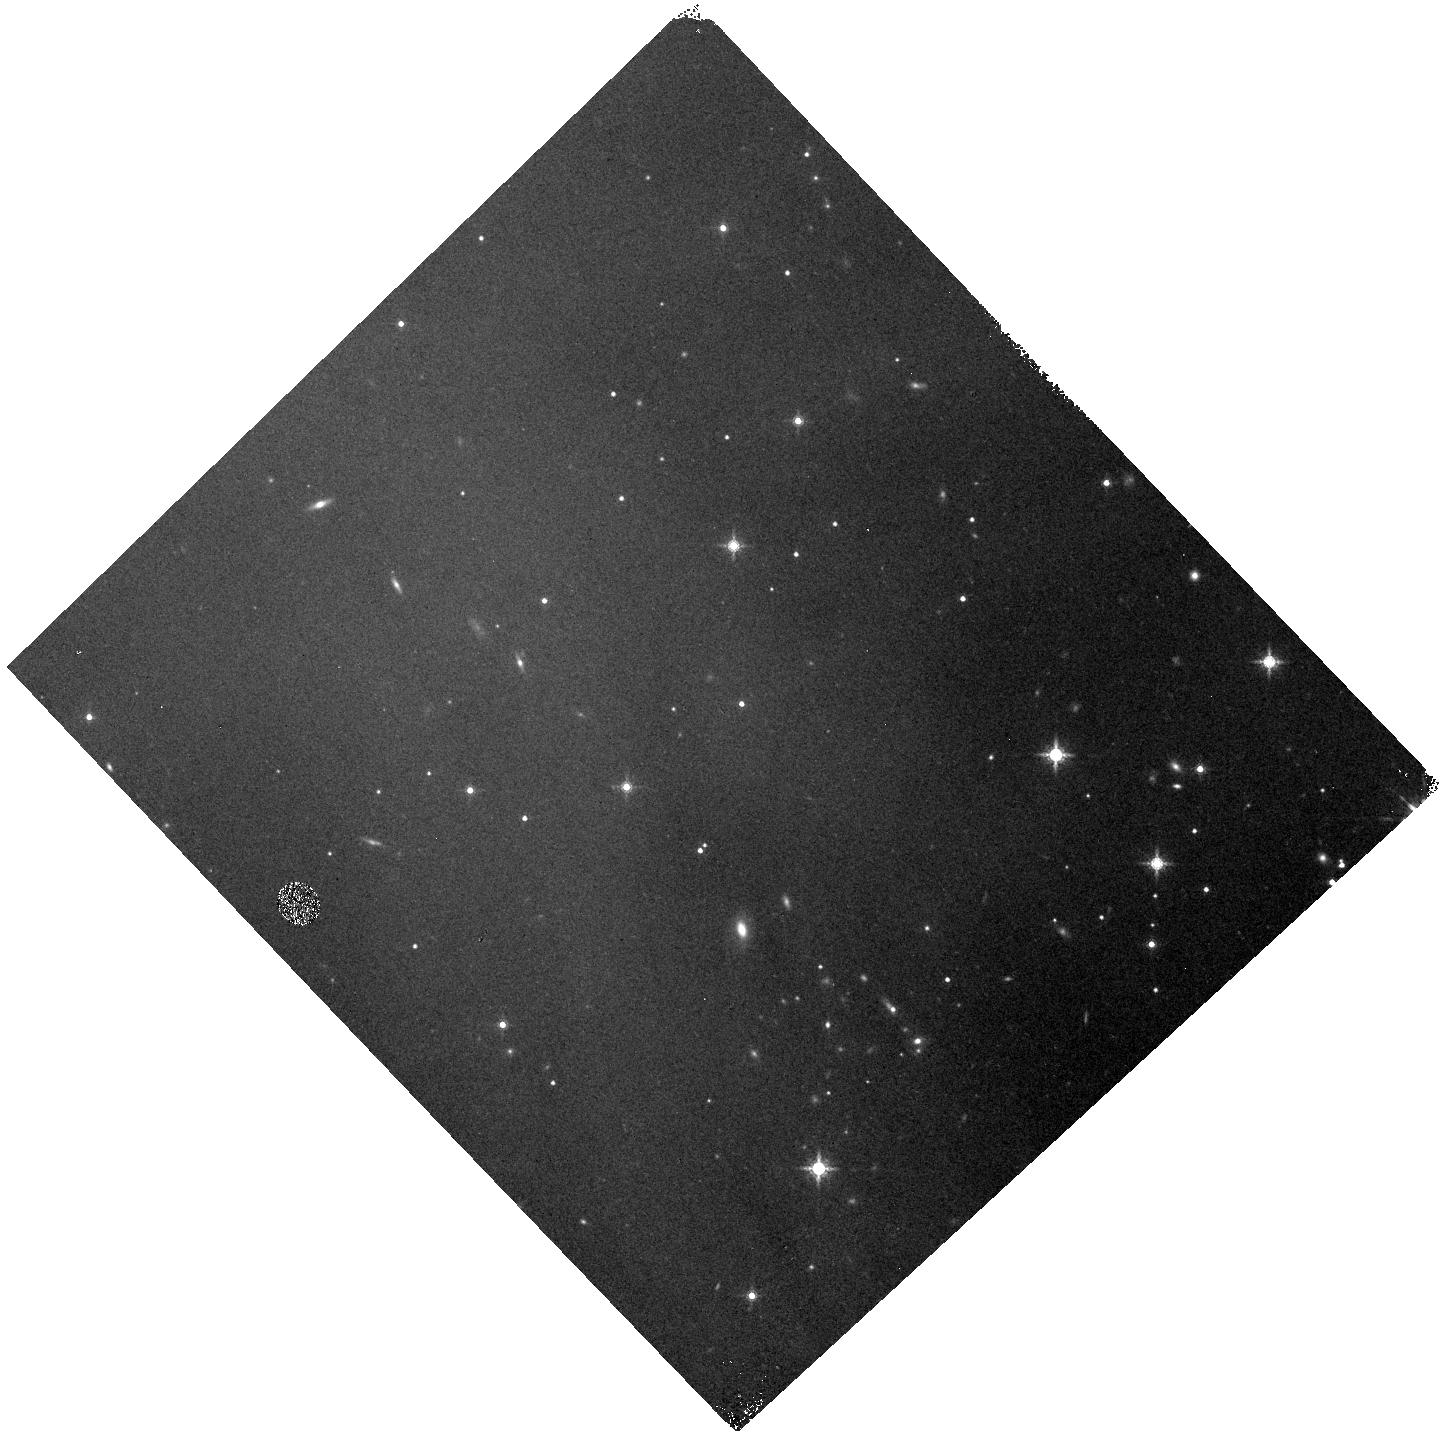
Target: field at RA 66.687°, Dec 25.640°. Instrument: WFC3/IR. Filter: F160W. Exposure: 8 min. Observation ID: hst_11533_02_wfc3_ir_f160w_ib3q02

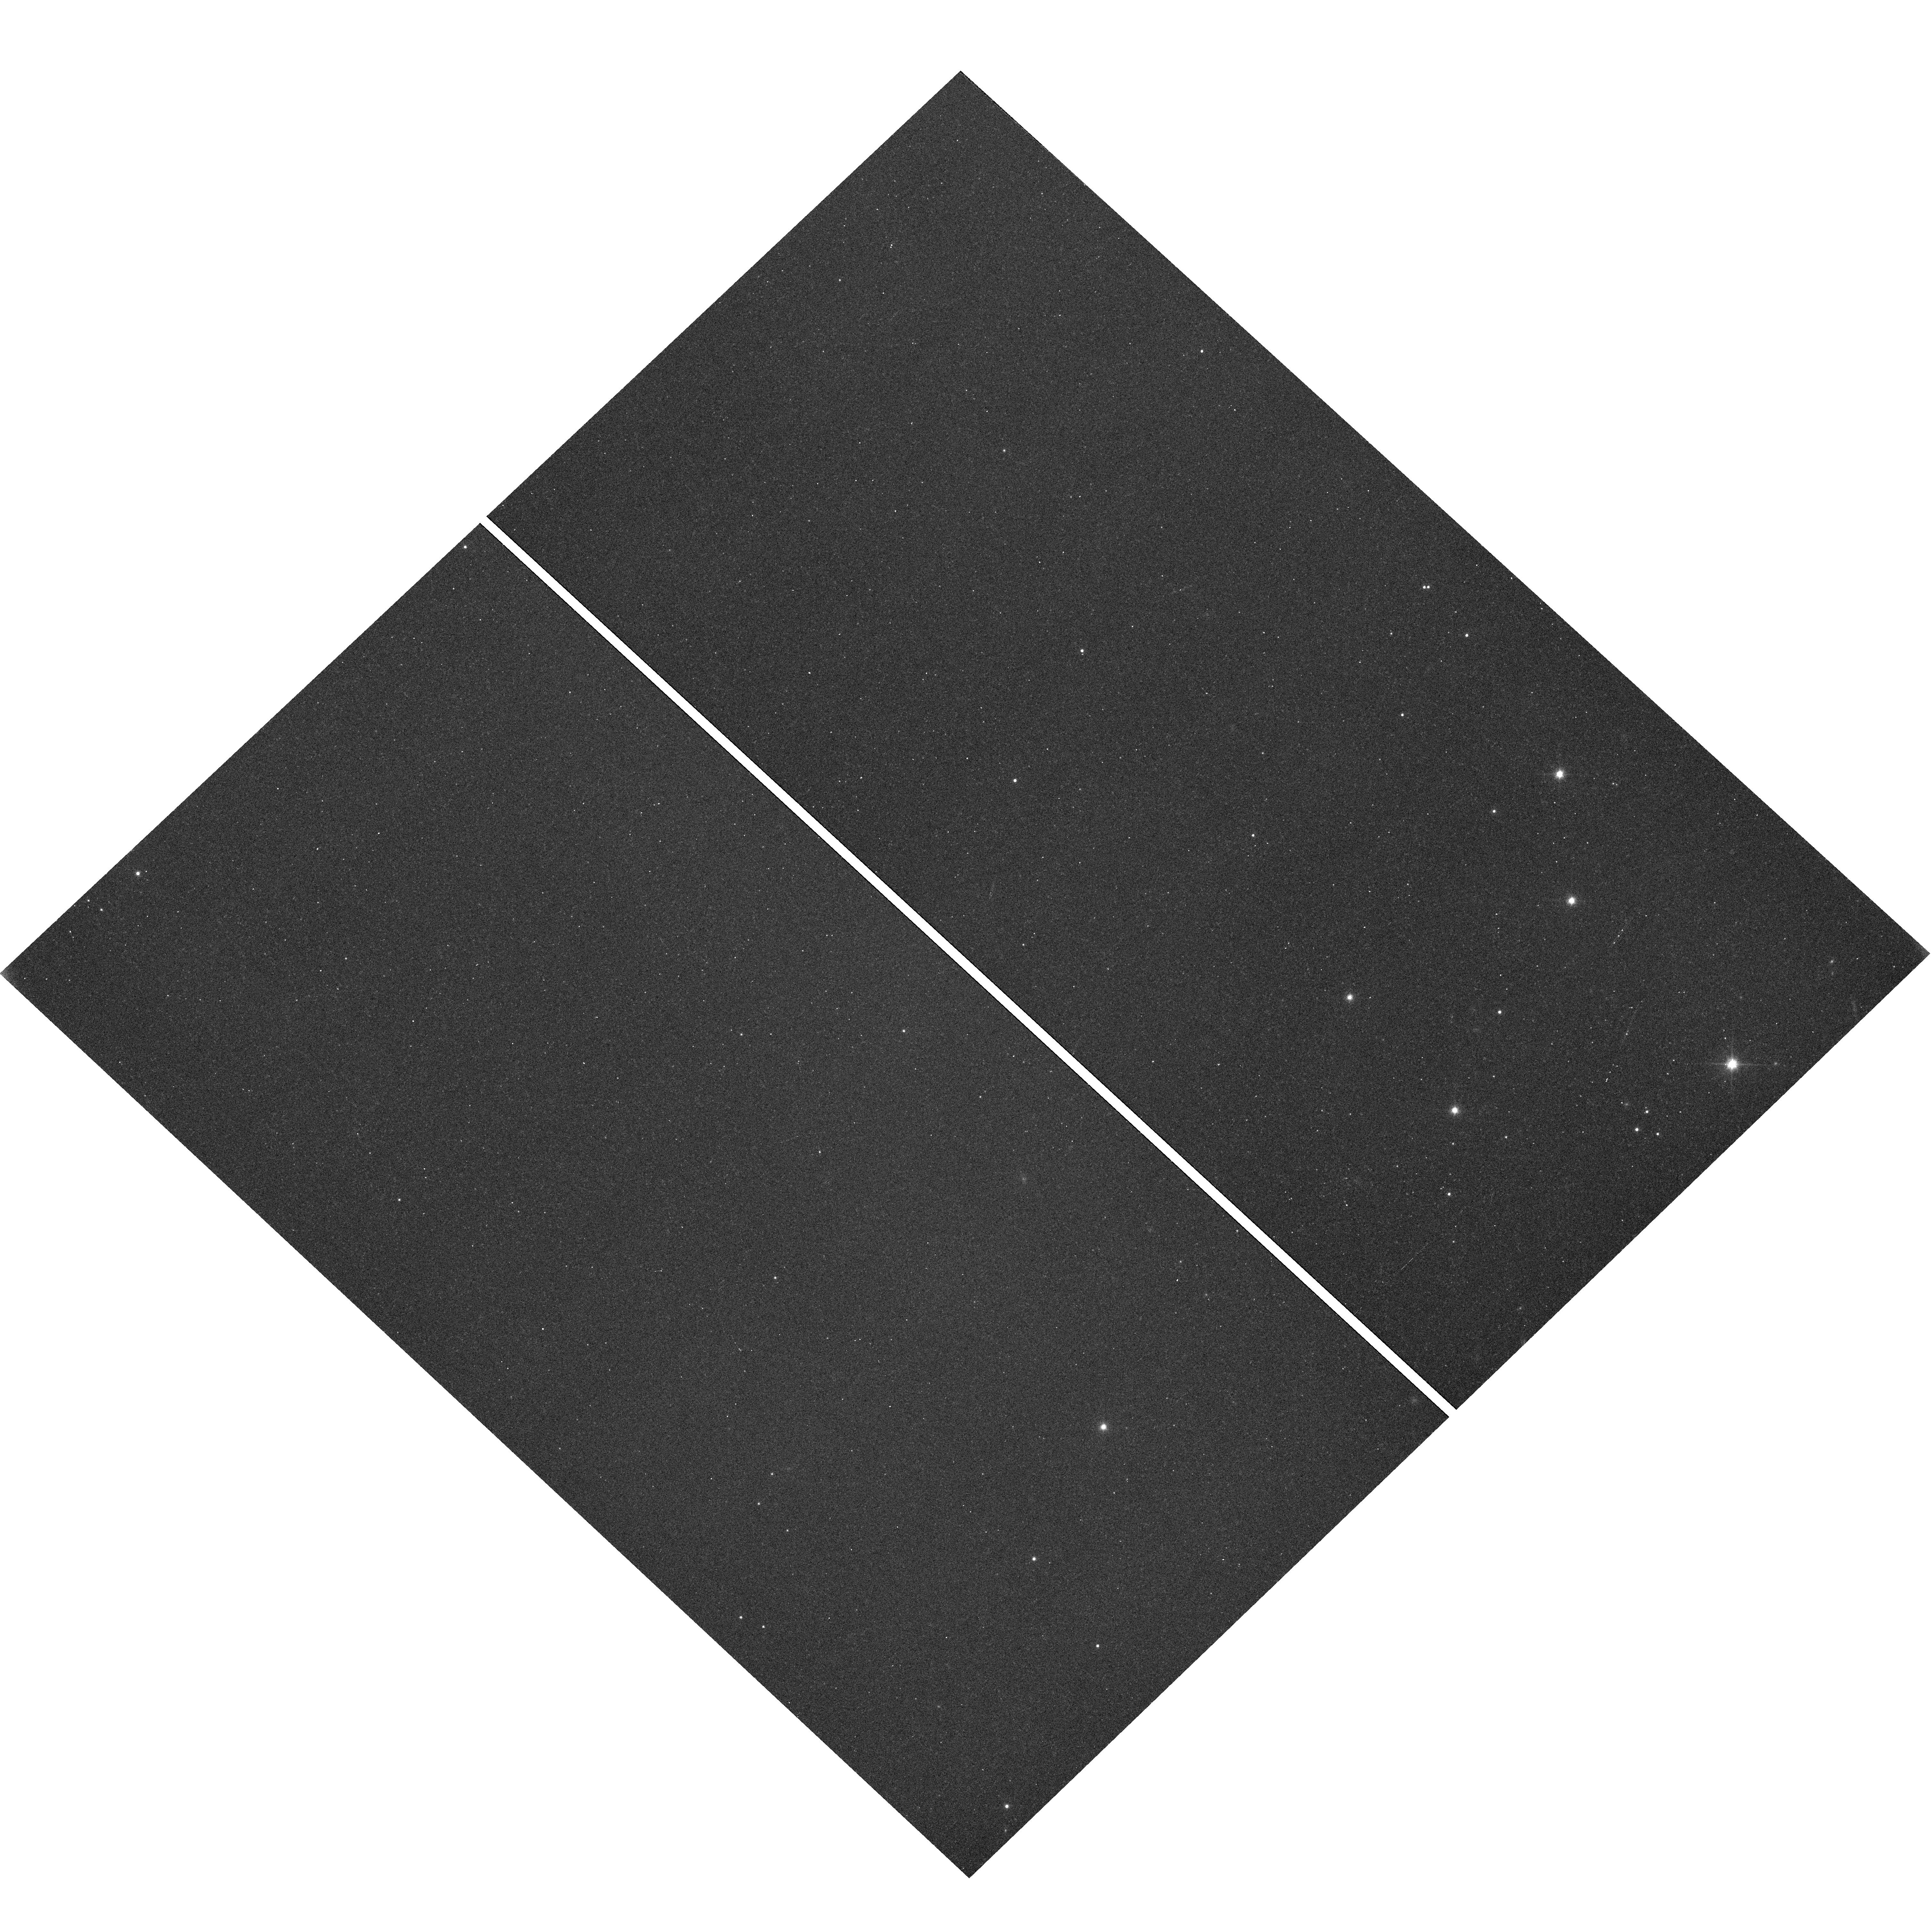
Target: field at RA 66.689°, Dec 25.643°. Instrument: WFC3/UVIS. Filter: F600LP. Exposure: 20 min. Observation ID: hst_11533_02_wfc3_uvis_f600lp_ib3q02

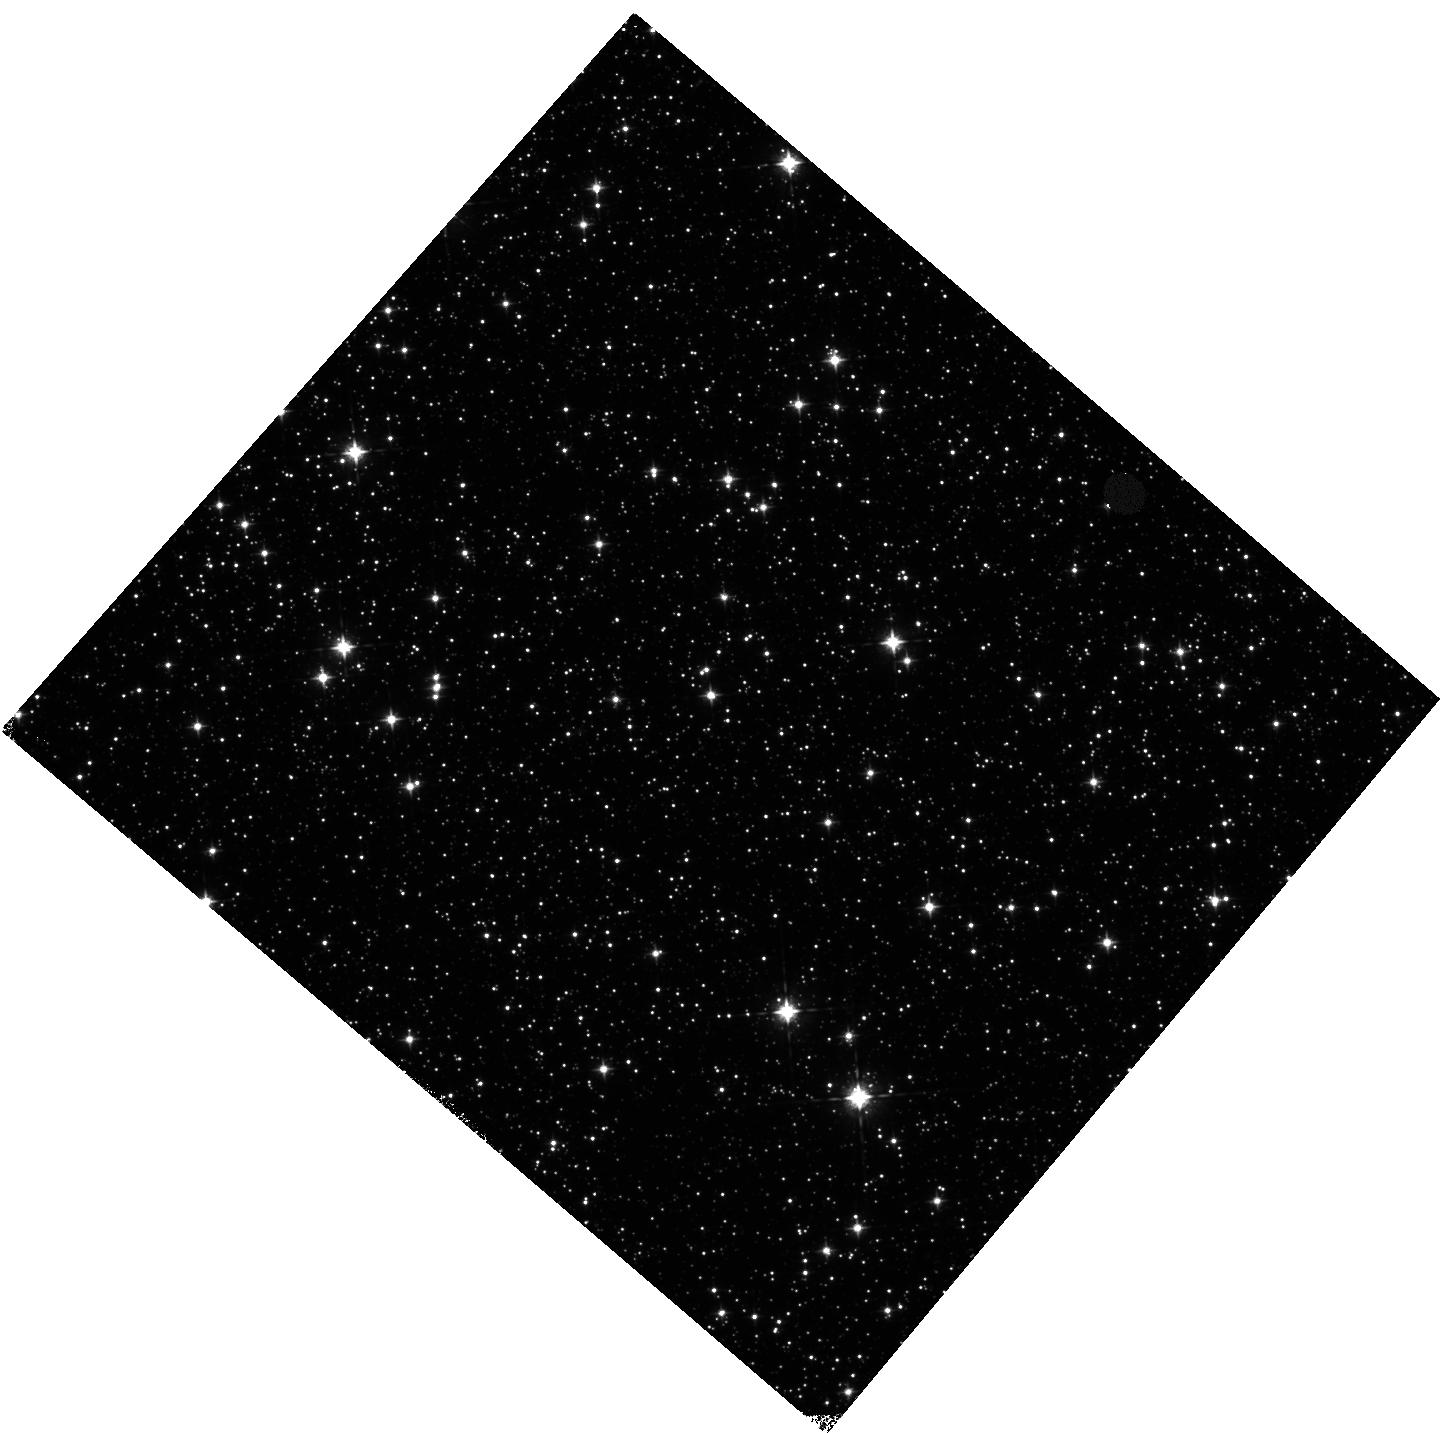
Target: field at RA 273.631°, Dec -32.734°. Instrument: WFC3/IR. Filter: F098M. Exposure: 42 min. Observation ID: hst_11533_01_wfc3_ir_f098m_ib3q01

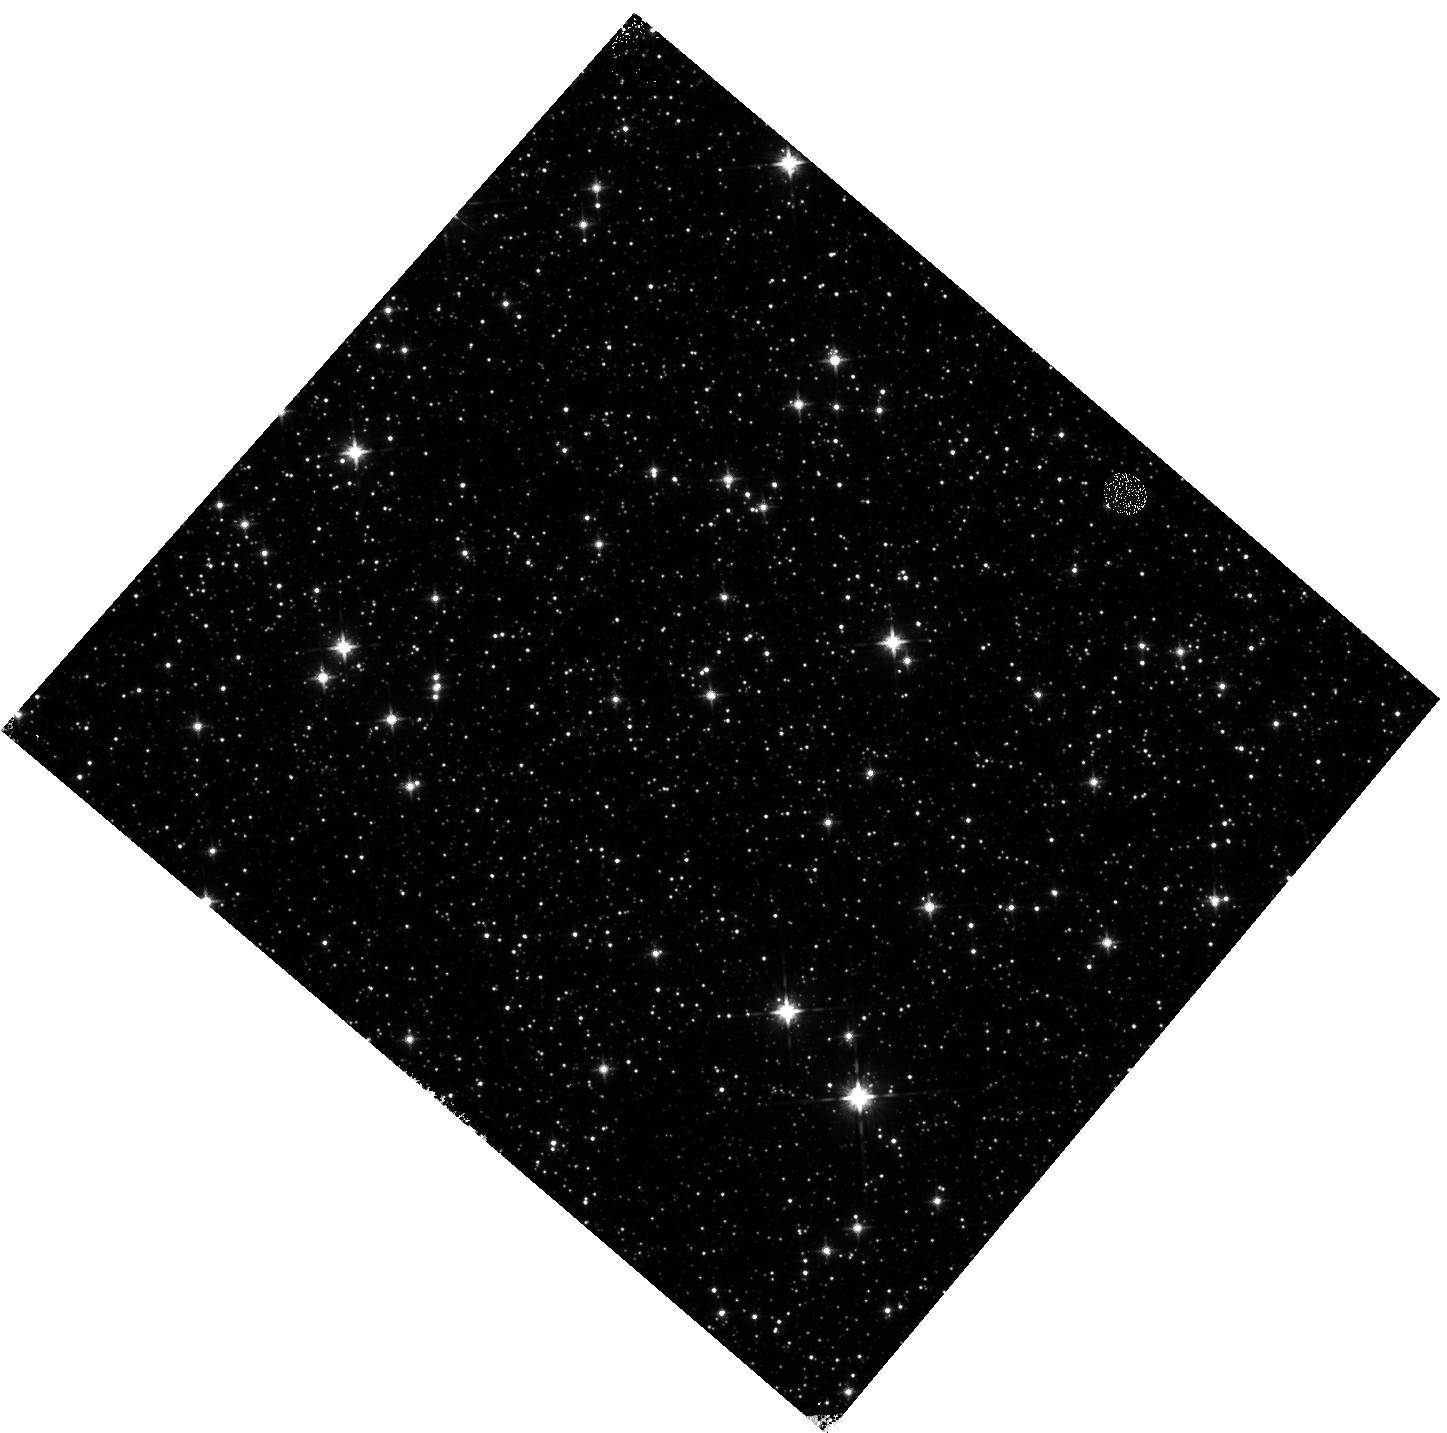
Target: field at RA 273.631°, Dec -32.734°. Instrument: WFC3/IR. Filter: F125W. Exposure: 12 min. Observation ID: hst_11533_01_wfc3_ir_f125w_ib3q01

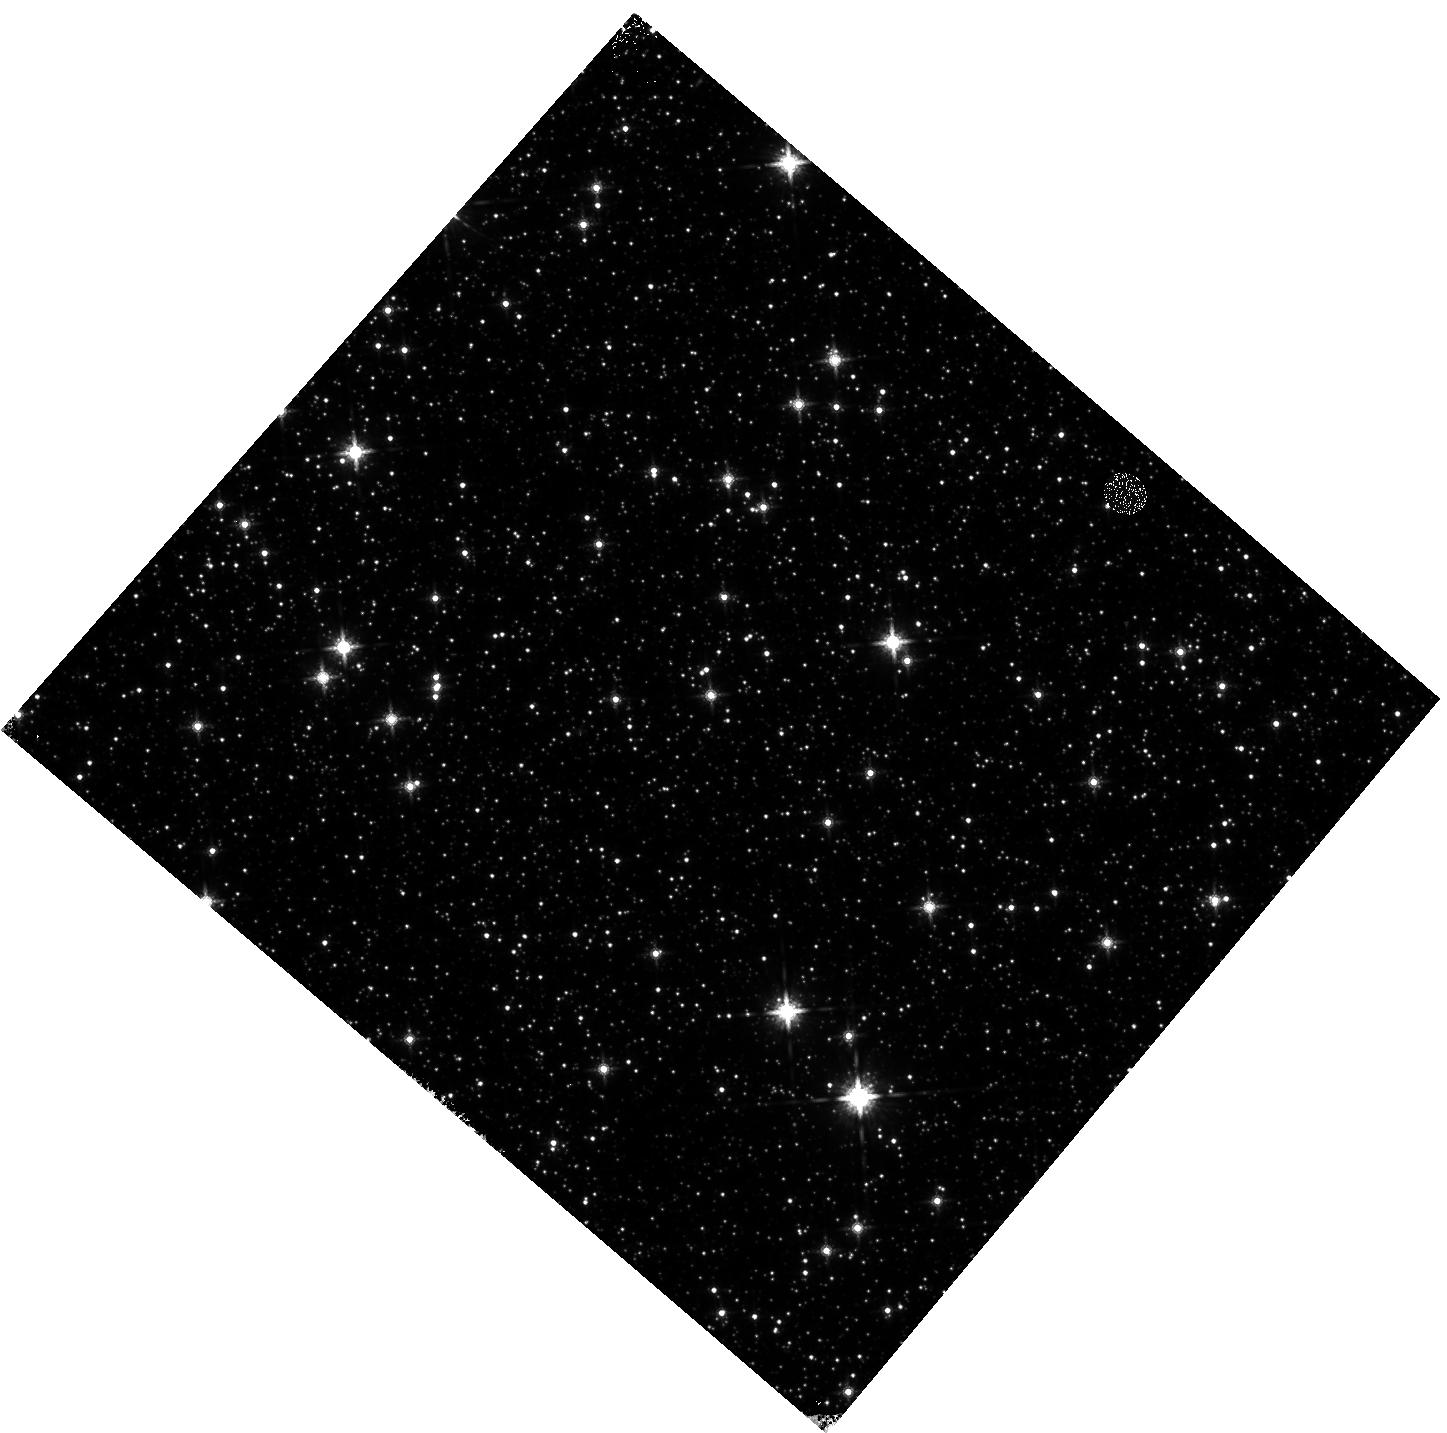
Target: field at RA 273.631°, Dec -32.734°. Instrument: WFC3/IR. Filter: F160W. Exposure: 7 min. Observation ID: hst_11533_01_wfc3_ir_f160w_ib3q01

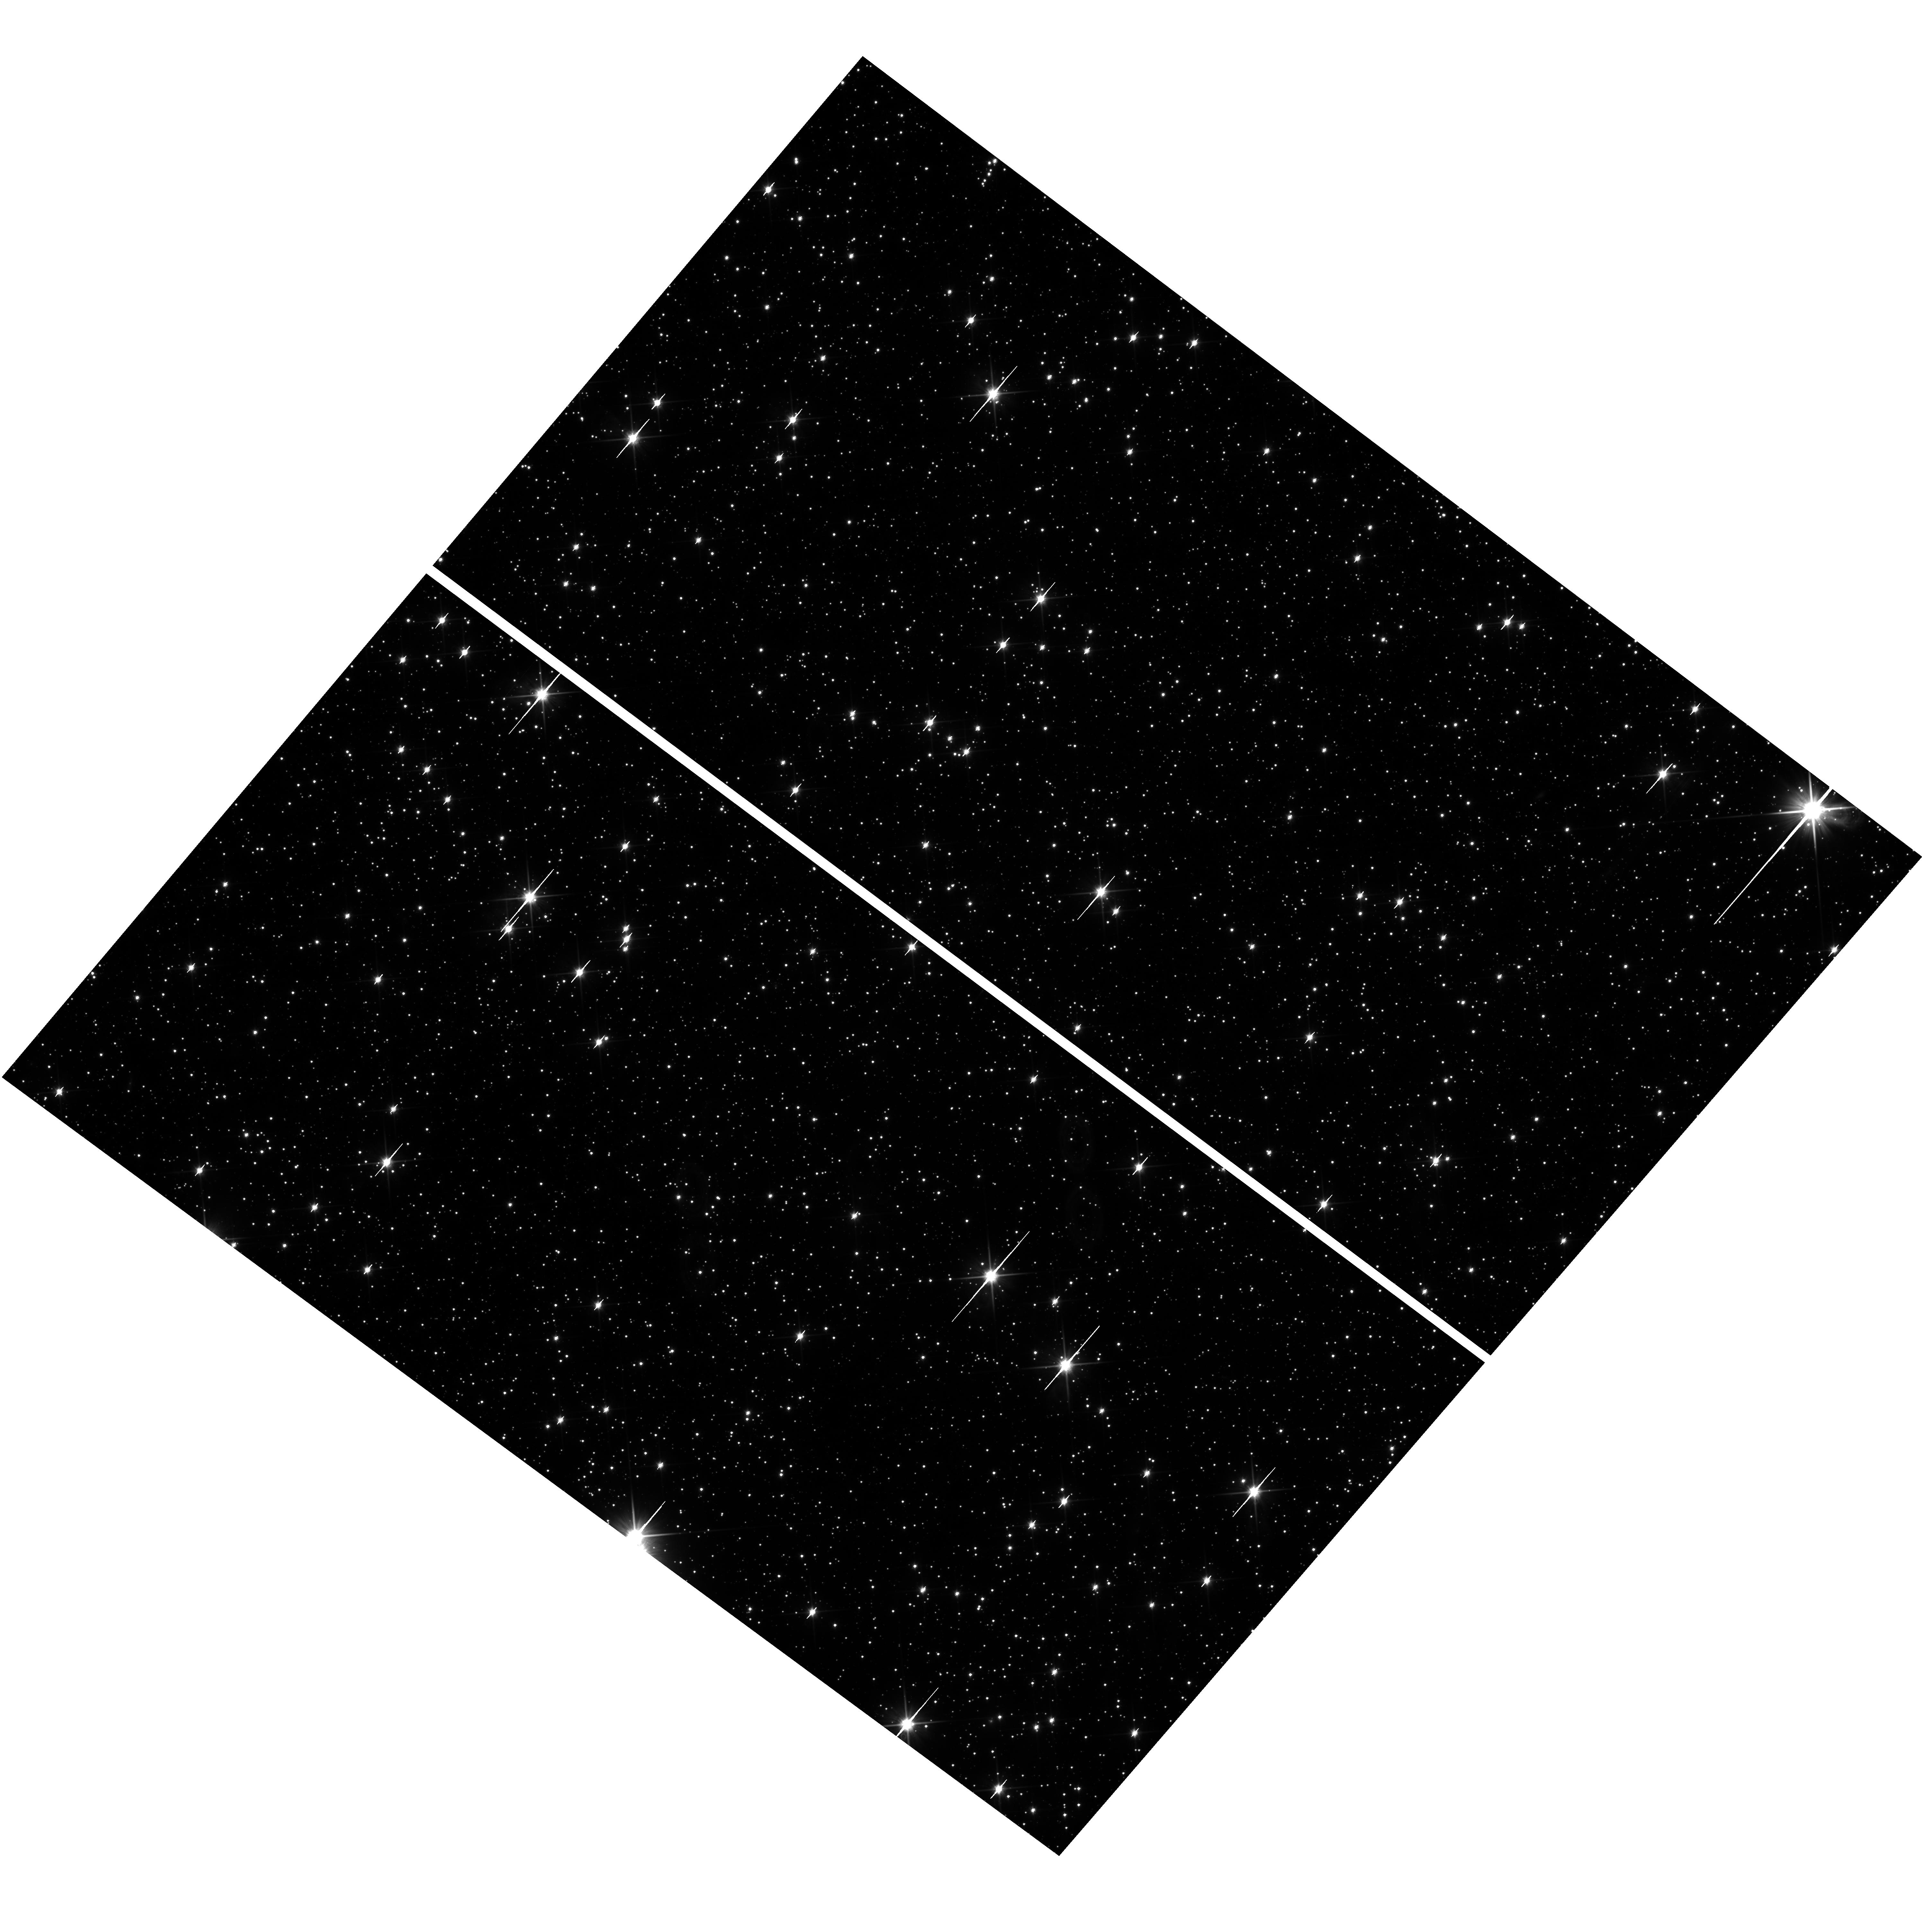
Target: field at RA 273.629°, Dec -32.736°. Instrument: WFC3/UVIS. Filter: F600LP. Exposure: 20 min. Observation ID: hst_11533_01_wfc3_uvis_f600lp_ib3q01

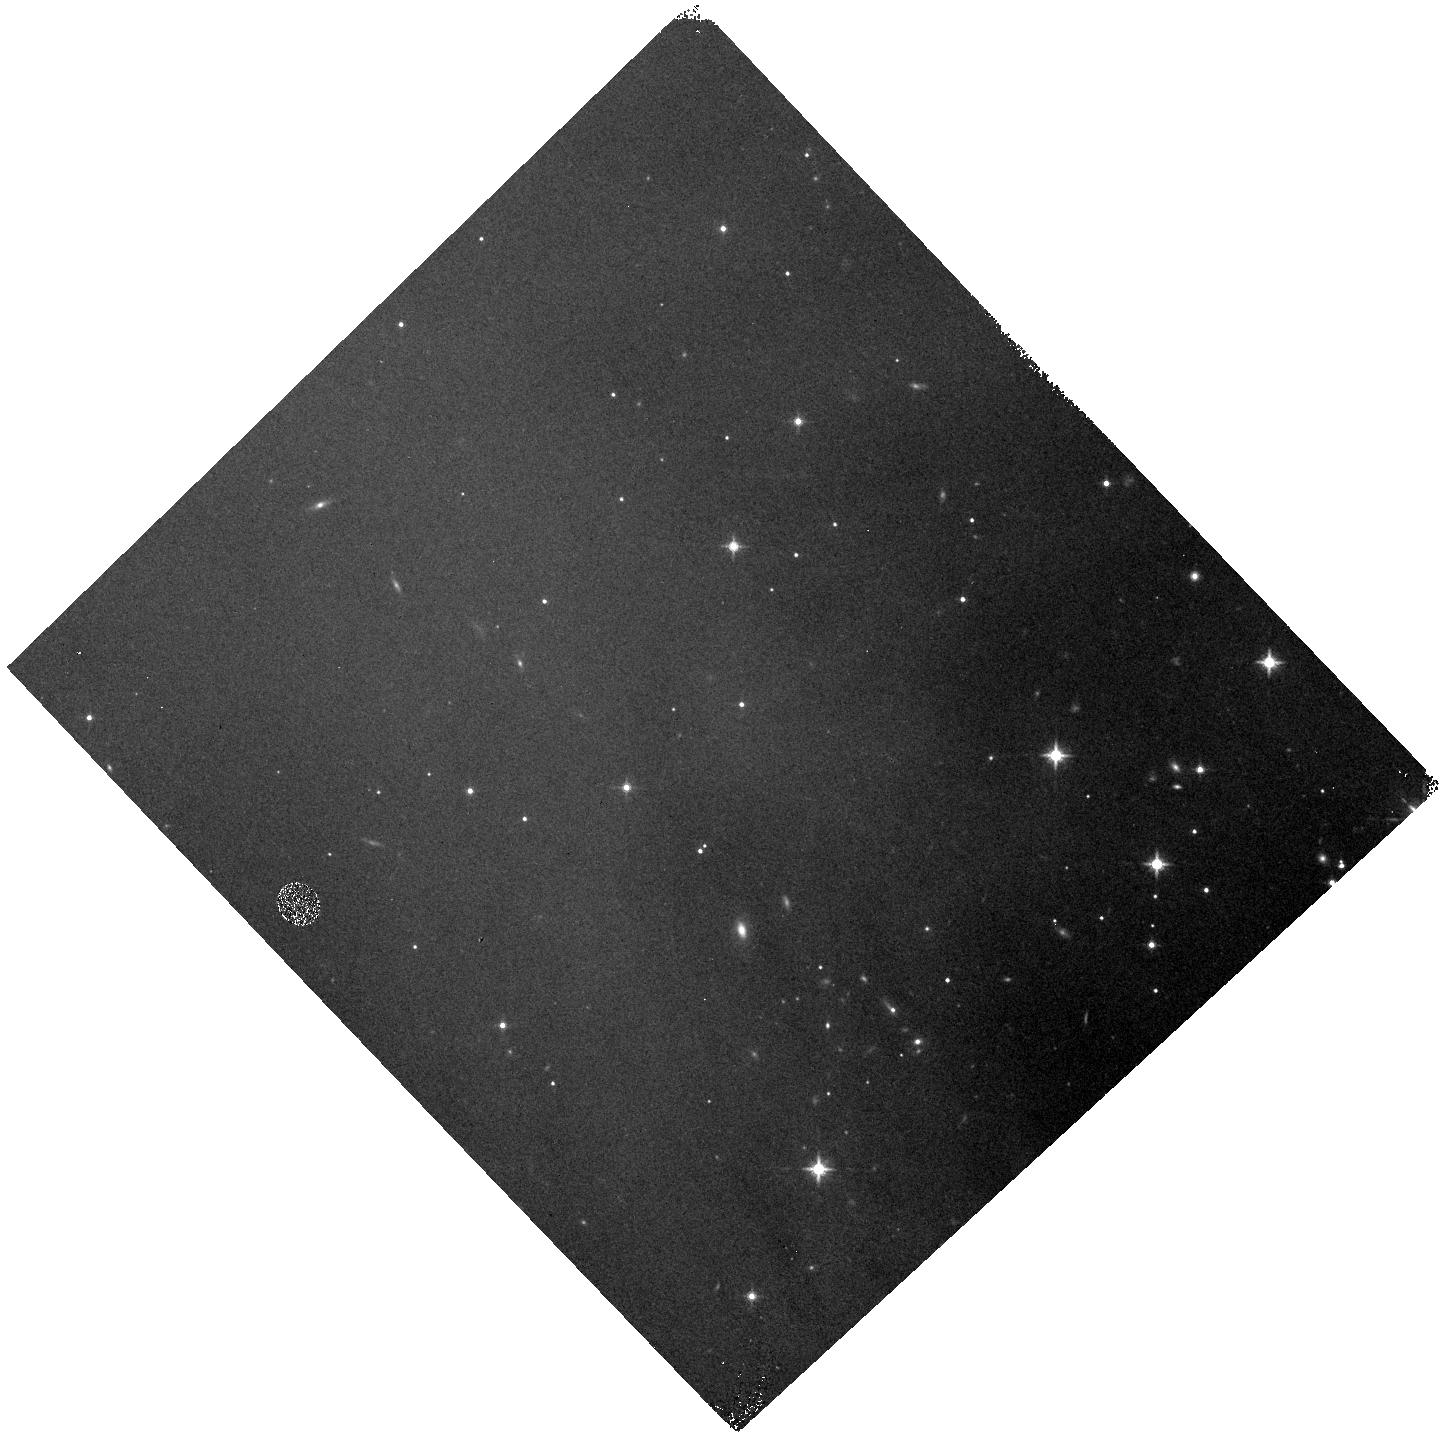
Target: field at RA 66.687°, Dec 25.640°. Instrument: WFC3/IR. Filter: F125W. Exposure: 12 min. Observation ID: hst_11533_02_wfc3_ir_f125w_ib3q02

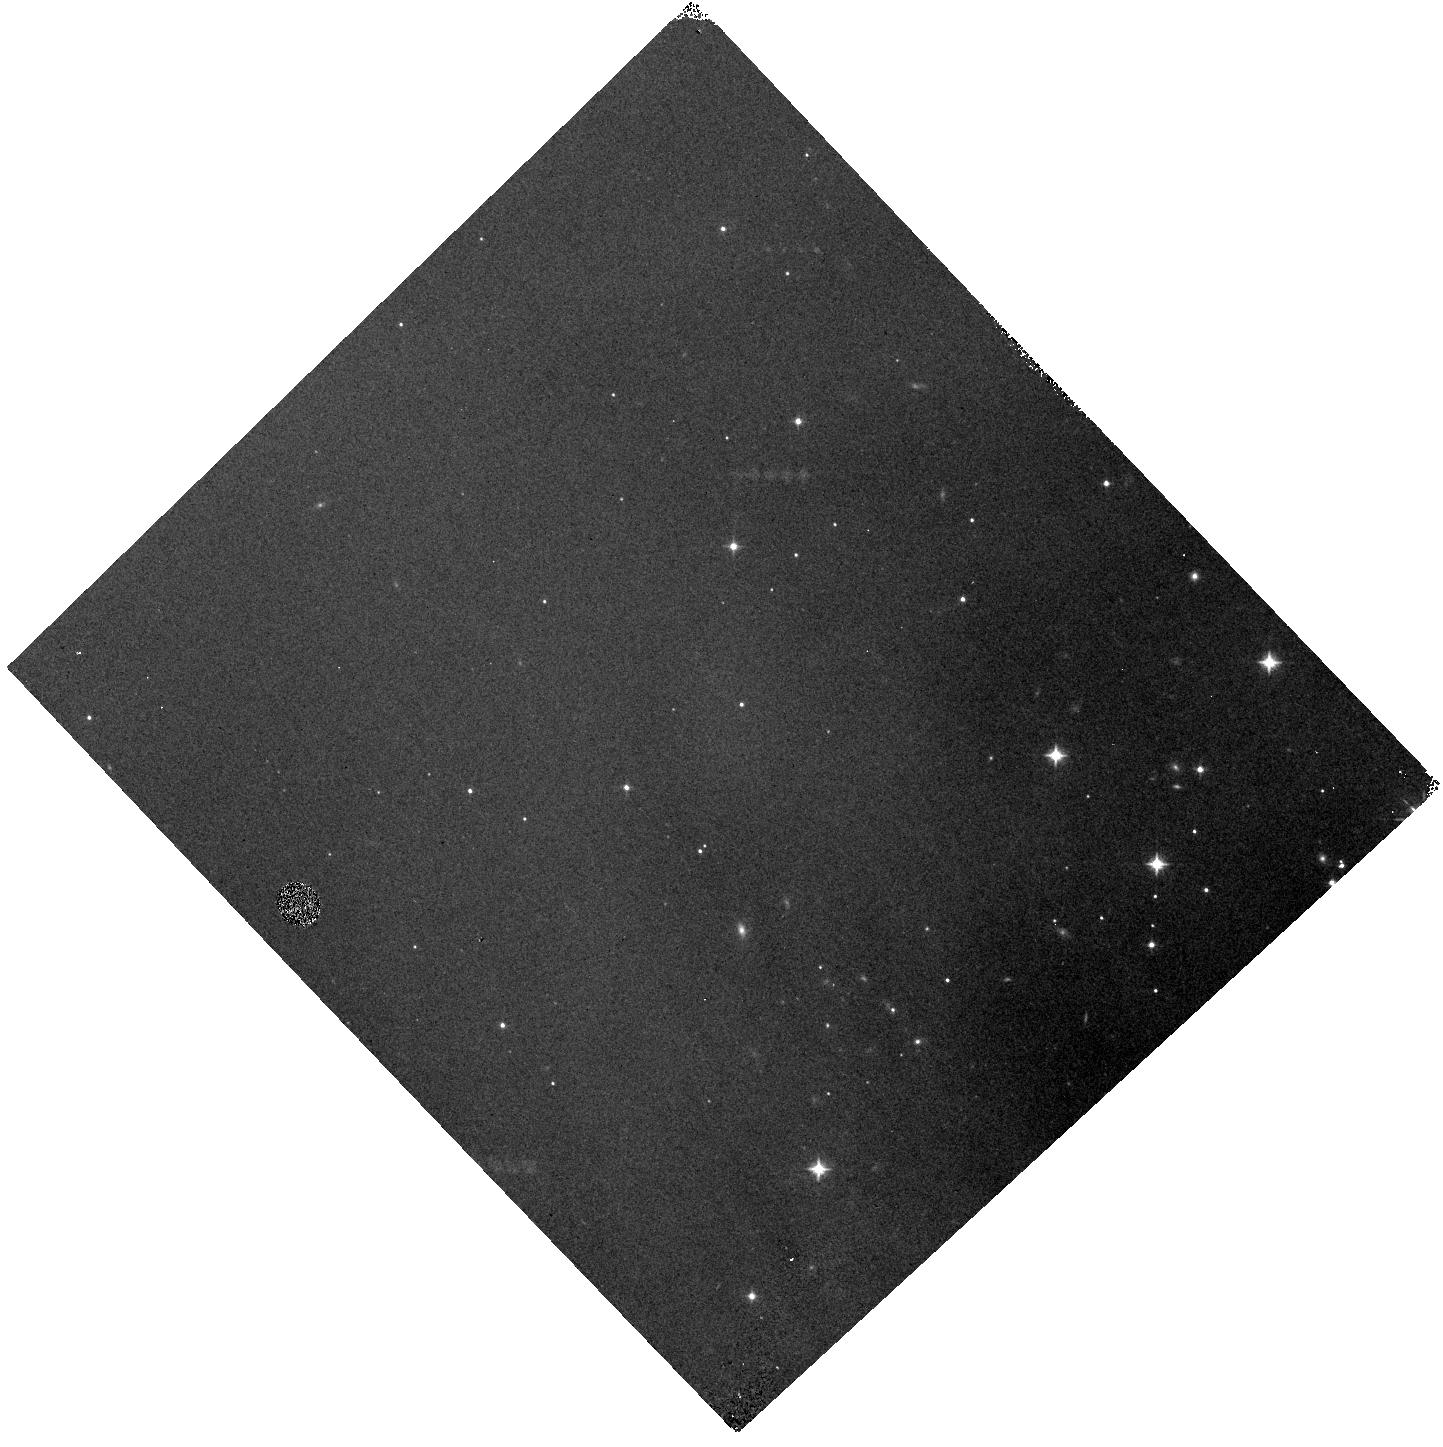
Target: field at RA 66.687°, Dec 25.640°. Instrument: WFC3/IR. Filter: F098M. Exposure: 40 min. Observation ID: hst_11533_02_wfc3_ir_f098m_ib3q02

COS-GTO: Accretion Flows and Winds of Pre-Main Sequence Stars (PI: Green, James Carswell)

COS will obtain spectra of T Tauri stars to study accretion flows and wind absorption features in ultraviolet emission lines. Observations of several T Tauri stars with different inclination angles with respect to the line of sight will determine the temperature distributions, flow velocities, and column densities of both inflows and outflows for these stars.